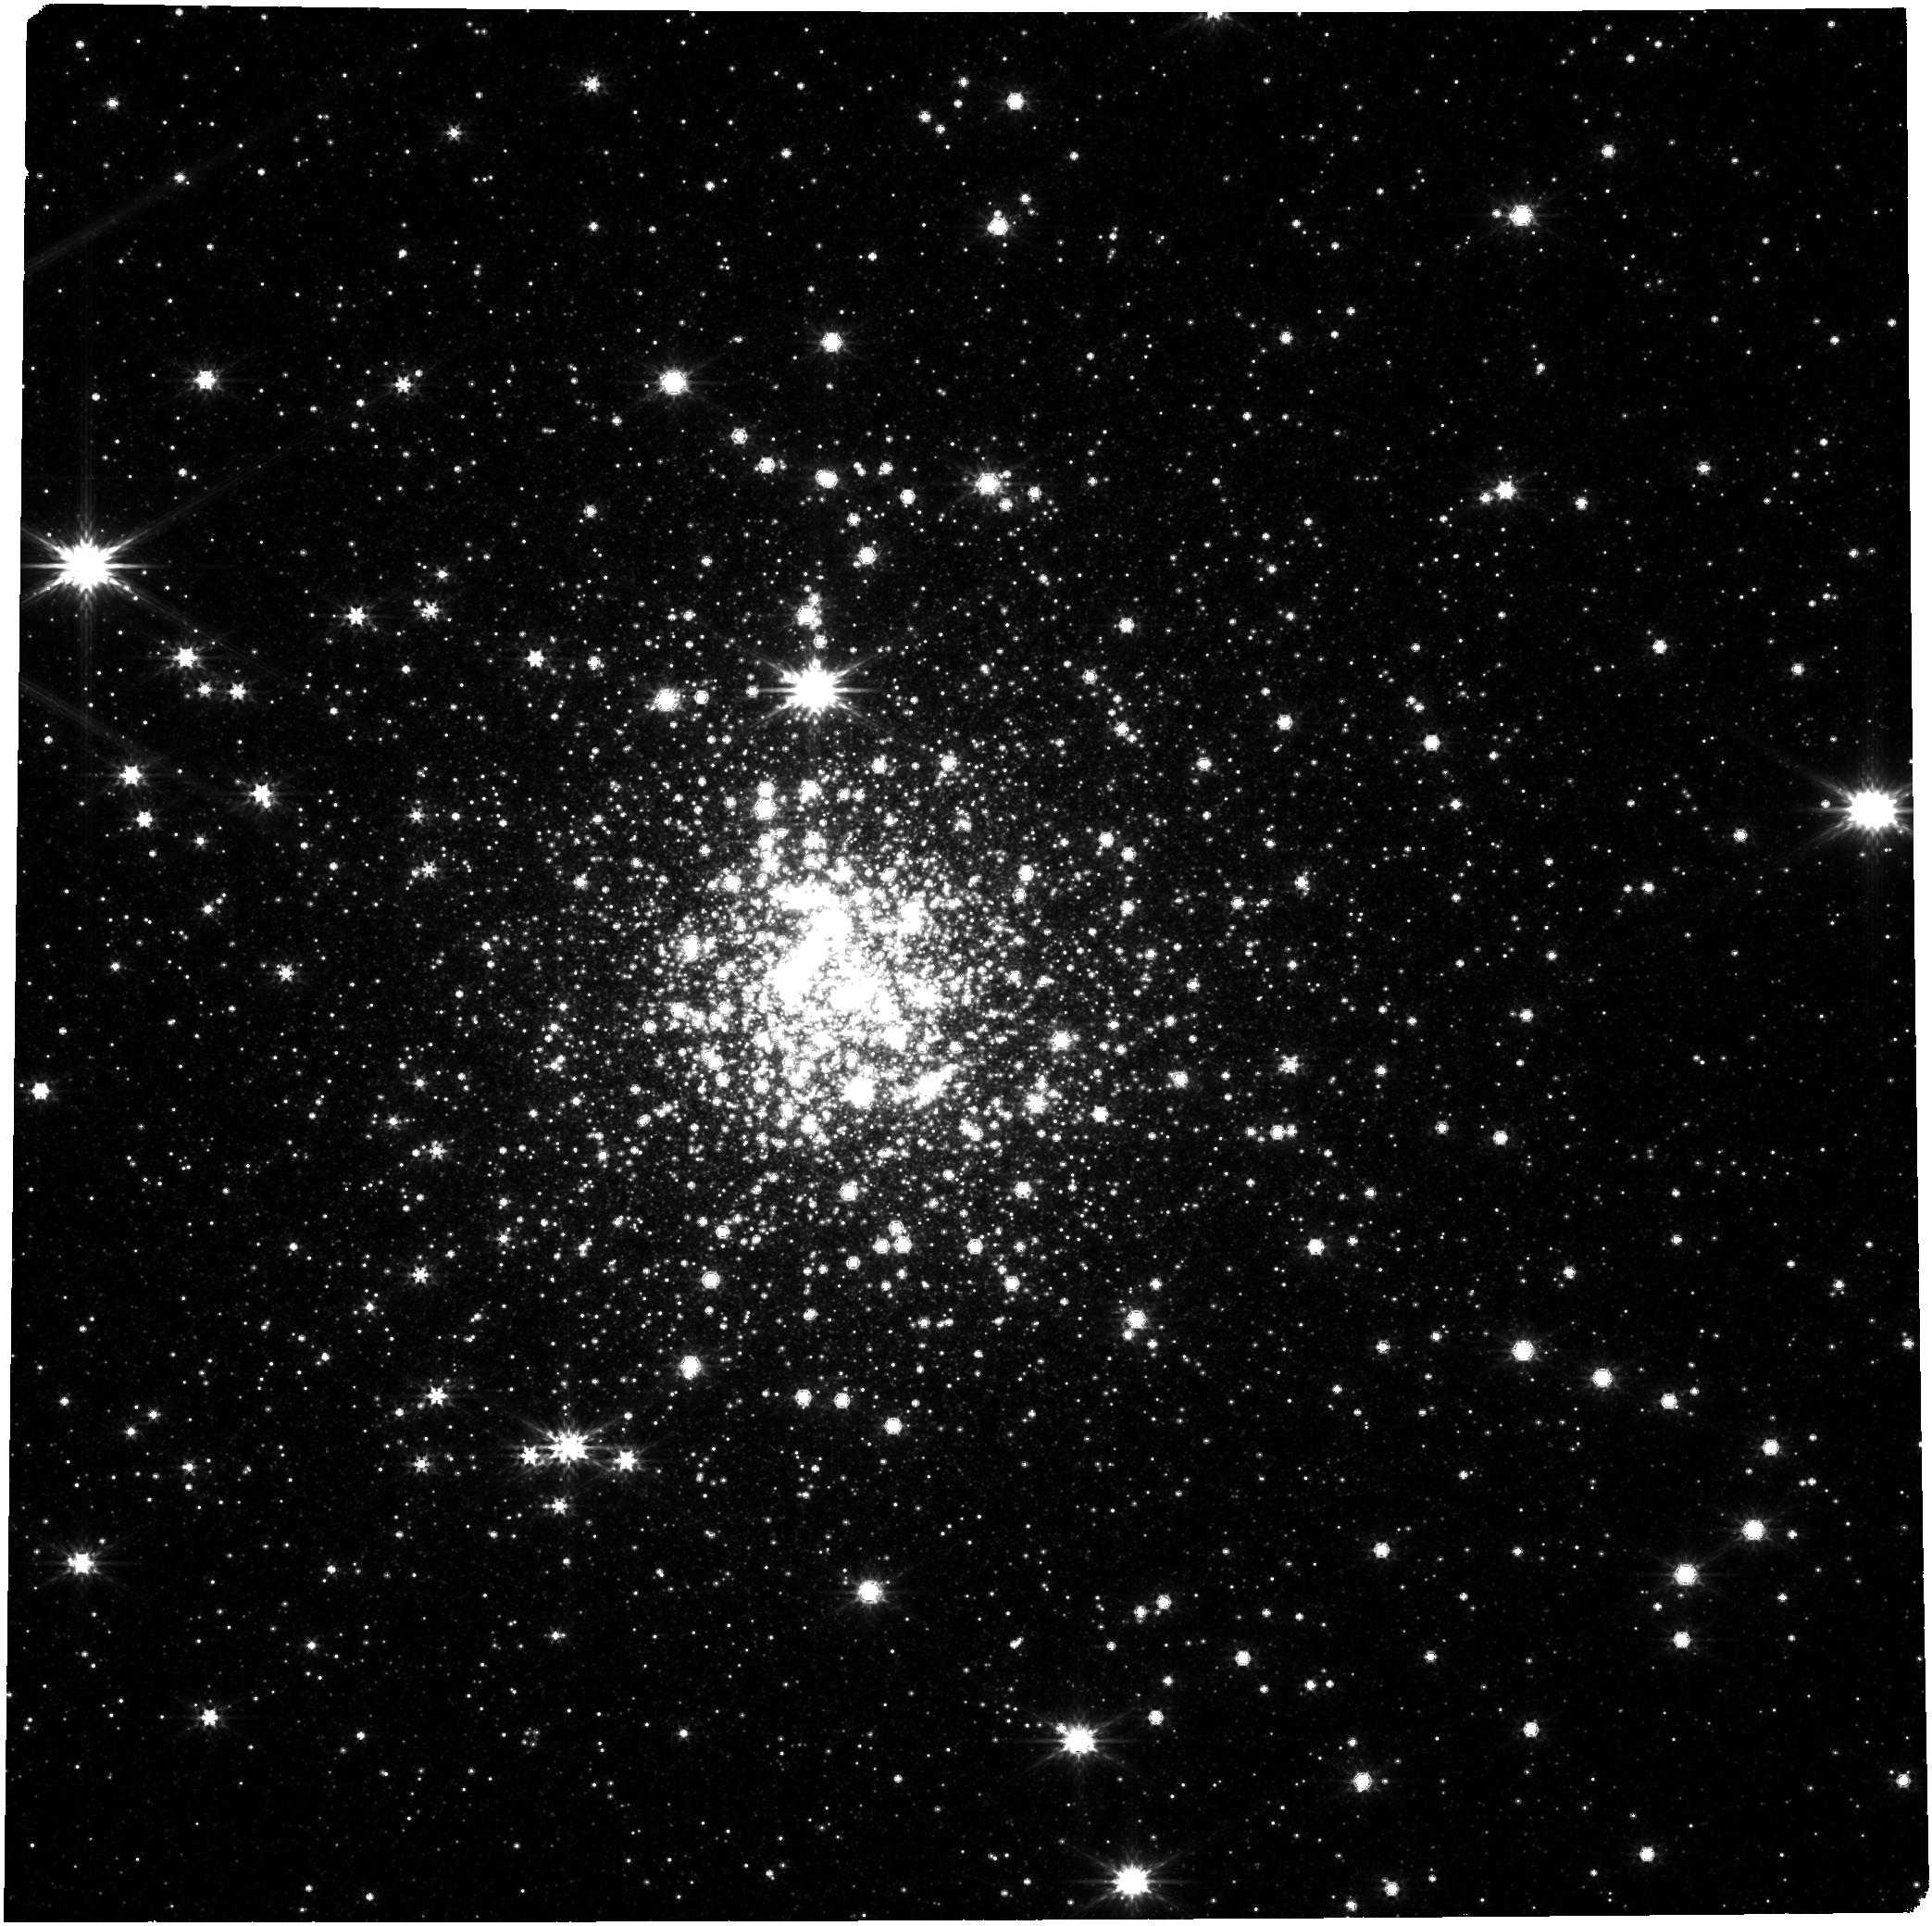
Target: CL-TERZAN-5
Instrument: NIRCAM
Filter: F356W
Exposure: 6.4 h
Observation ID: jw05381-o001_t001_nircam_clear-f356w

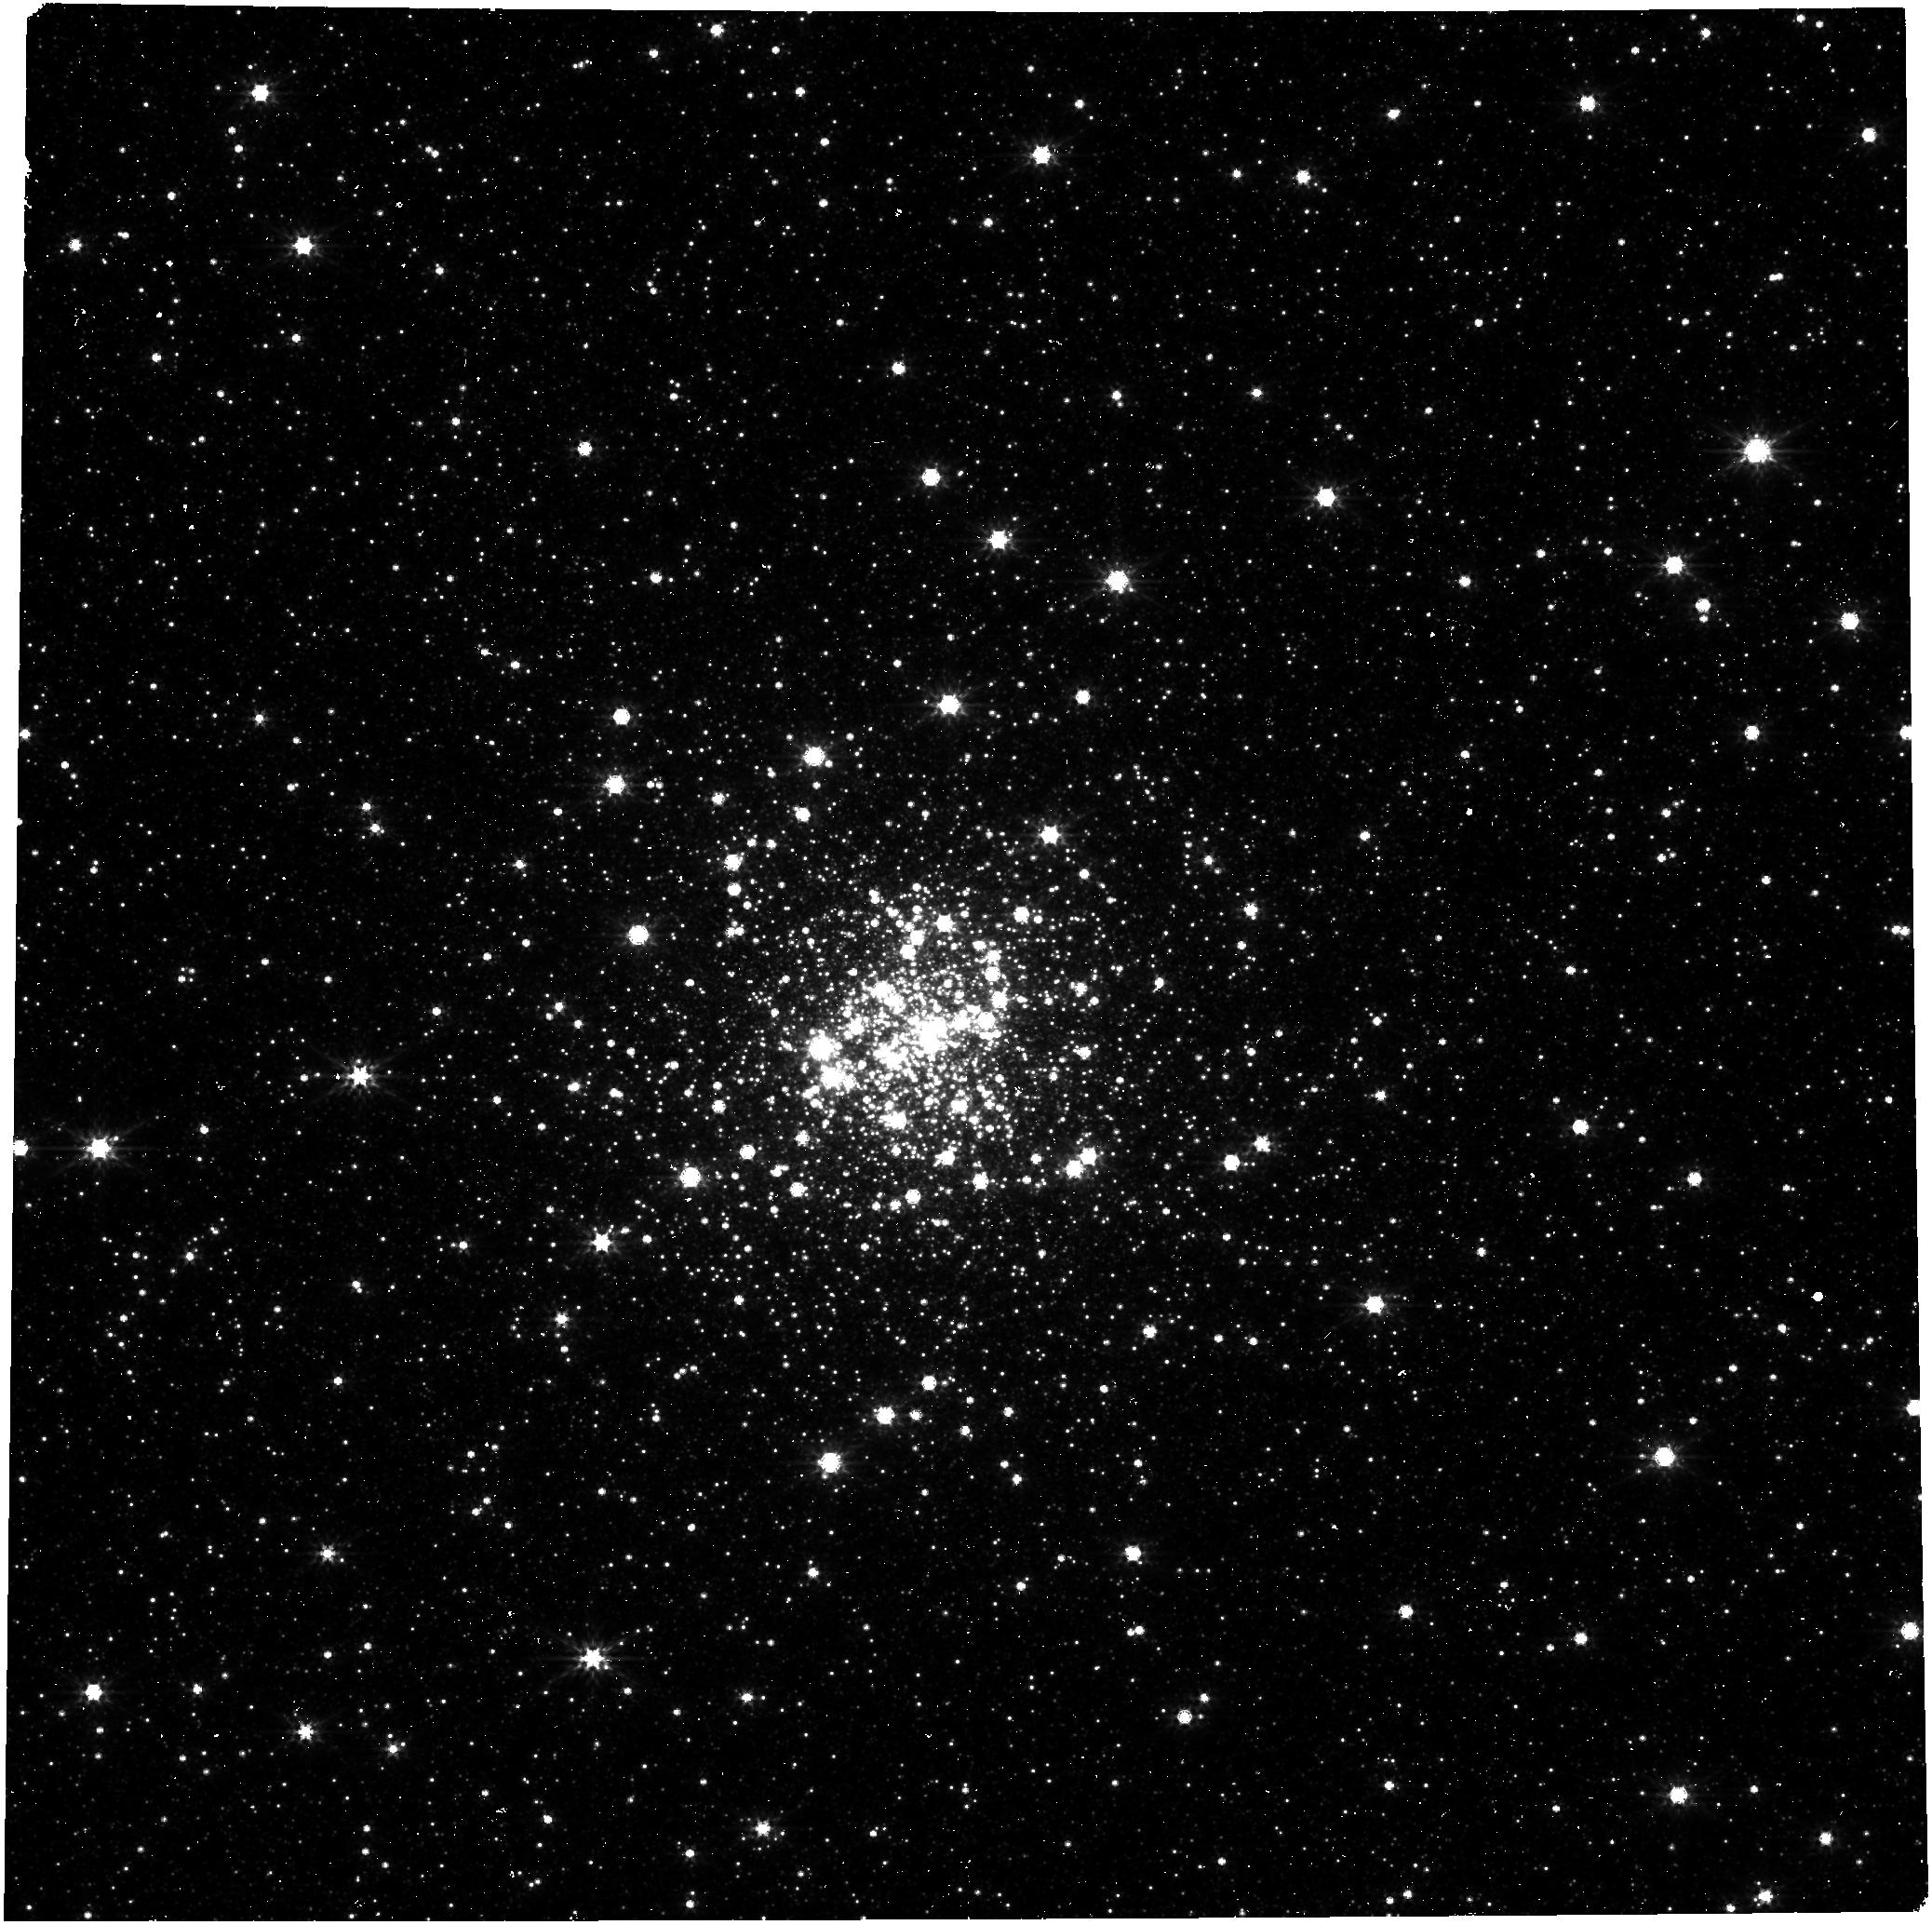
Target: C-1730-333
Instrument: NIRCAM
Filter: F356W
Exposure: 6.4 h
Observation ID: jw05381-o003_t002_nircam_clear-f356w

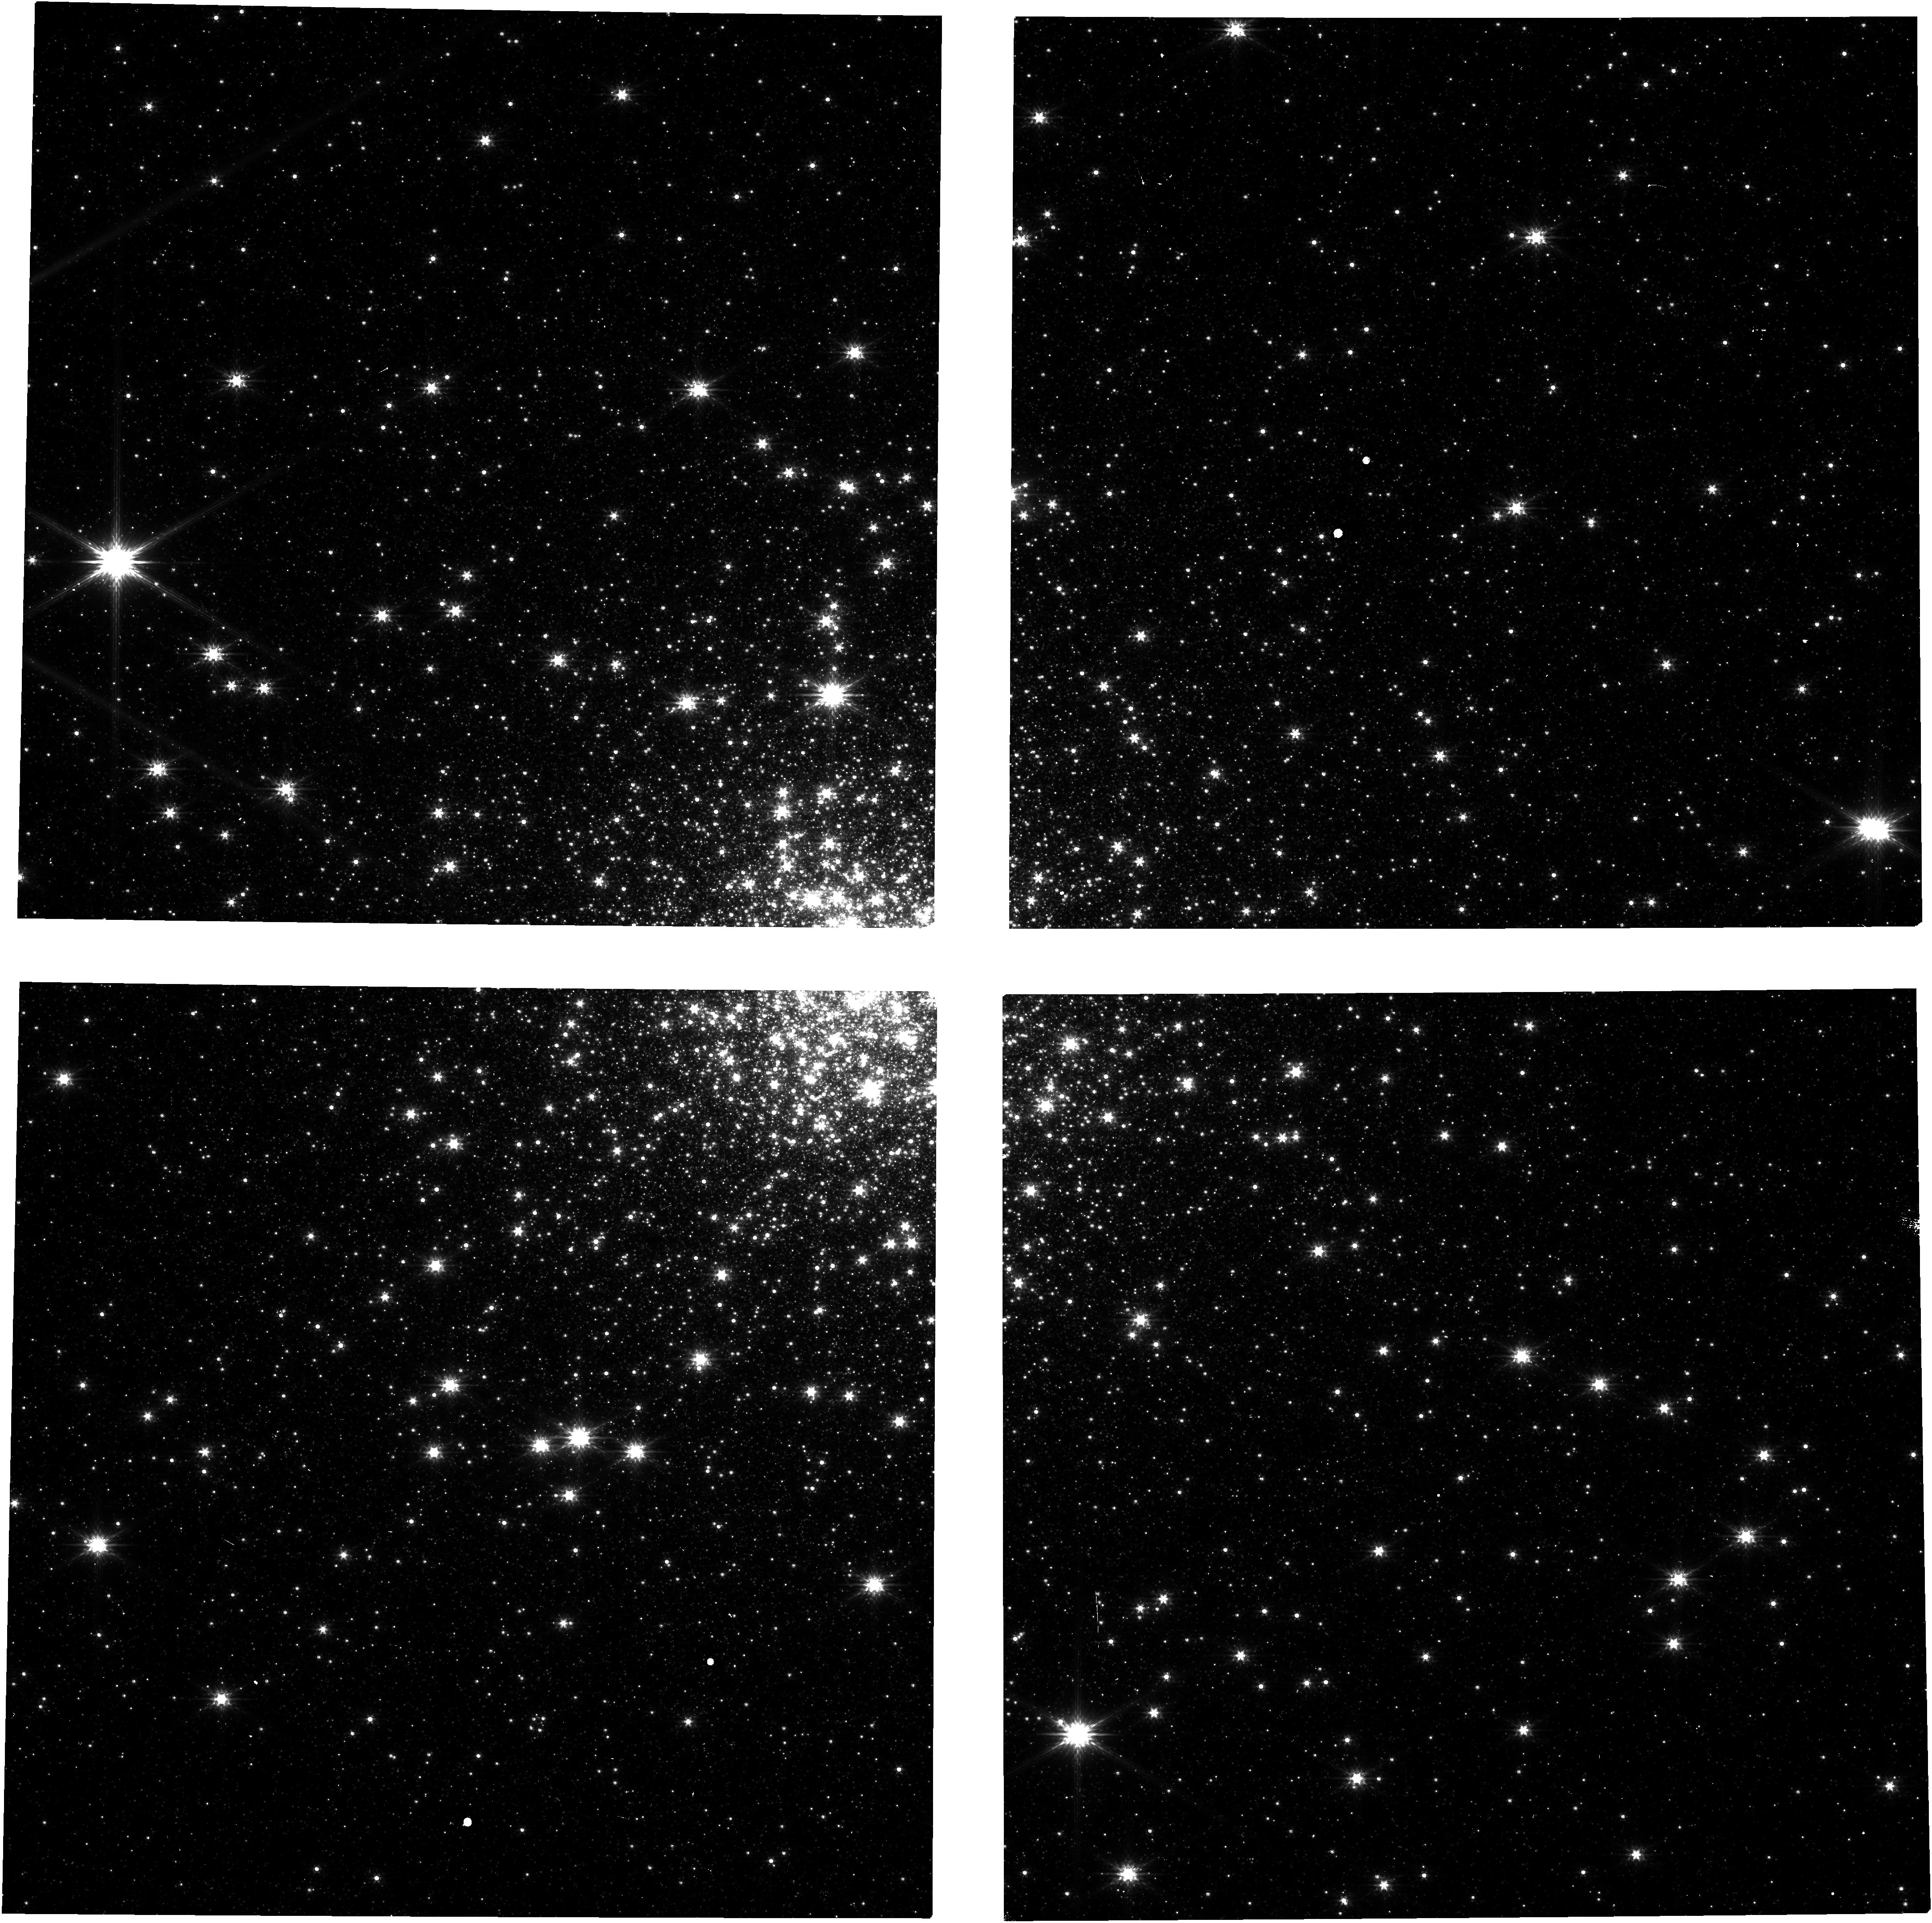
Target: CL-TERZAN-5
Instrument: NIRCAM
Filter: F200W
Exposure: 6.4 h
Observation ID: jw05381-o002_t001_nircam_clear-f200w

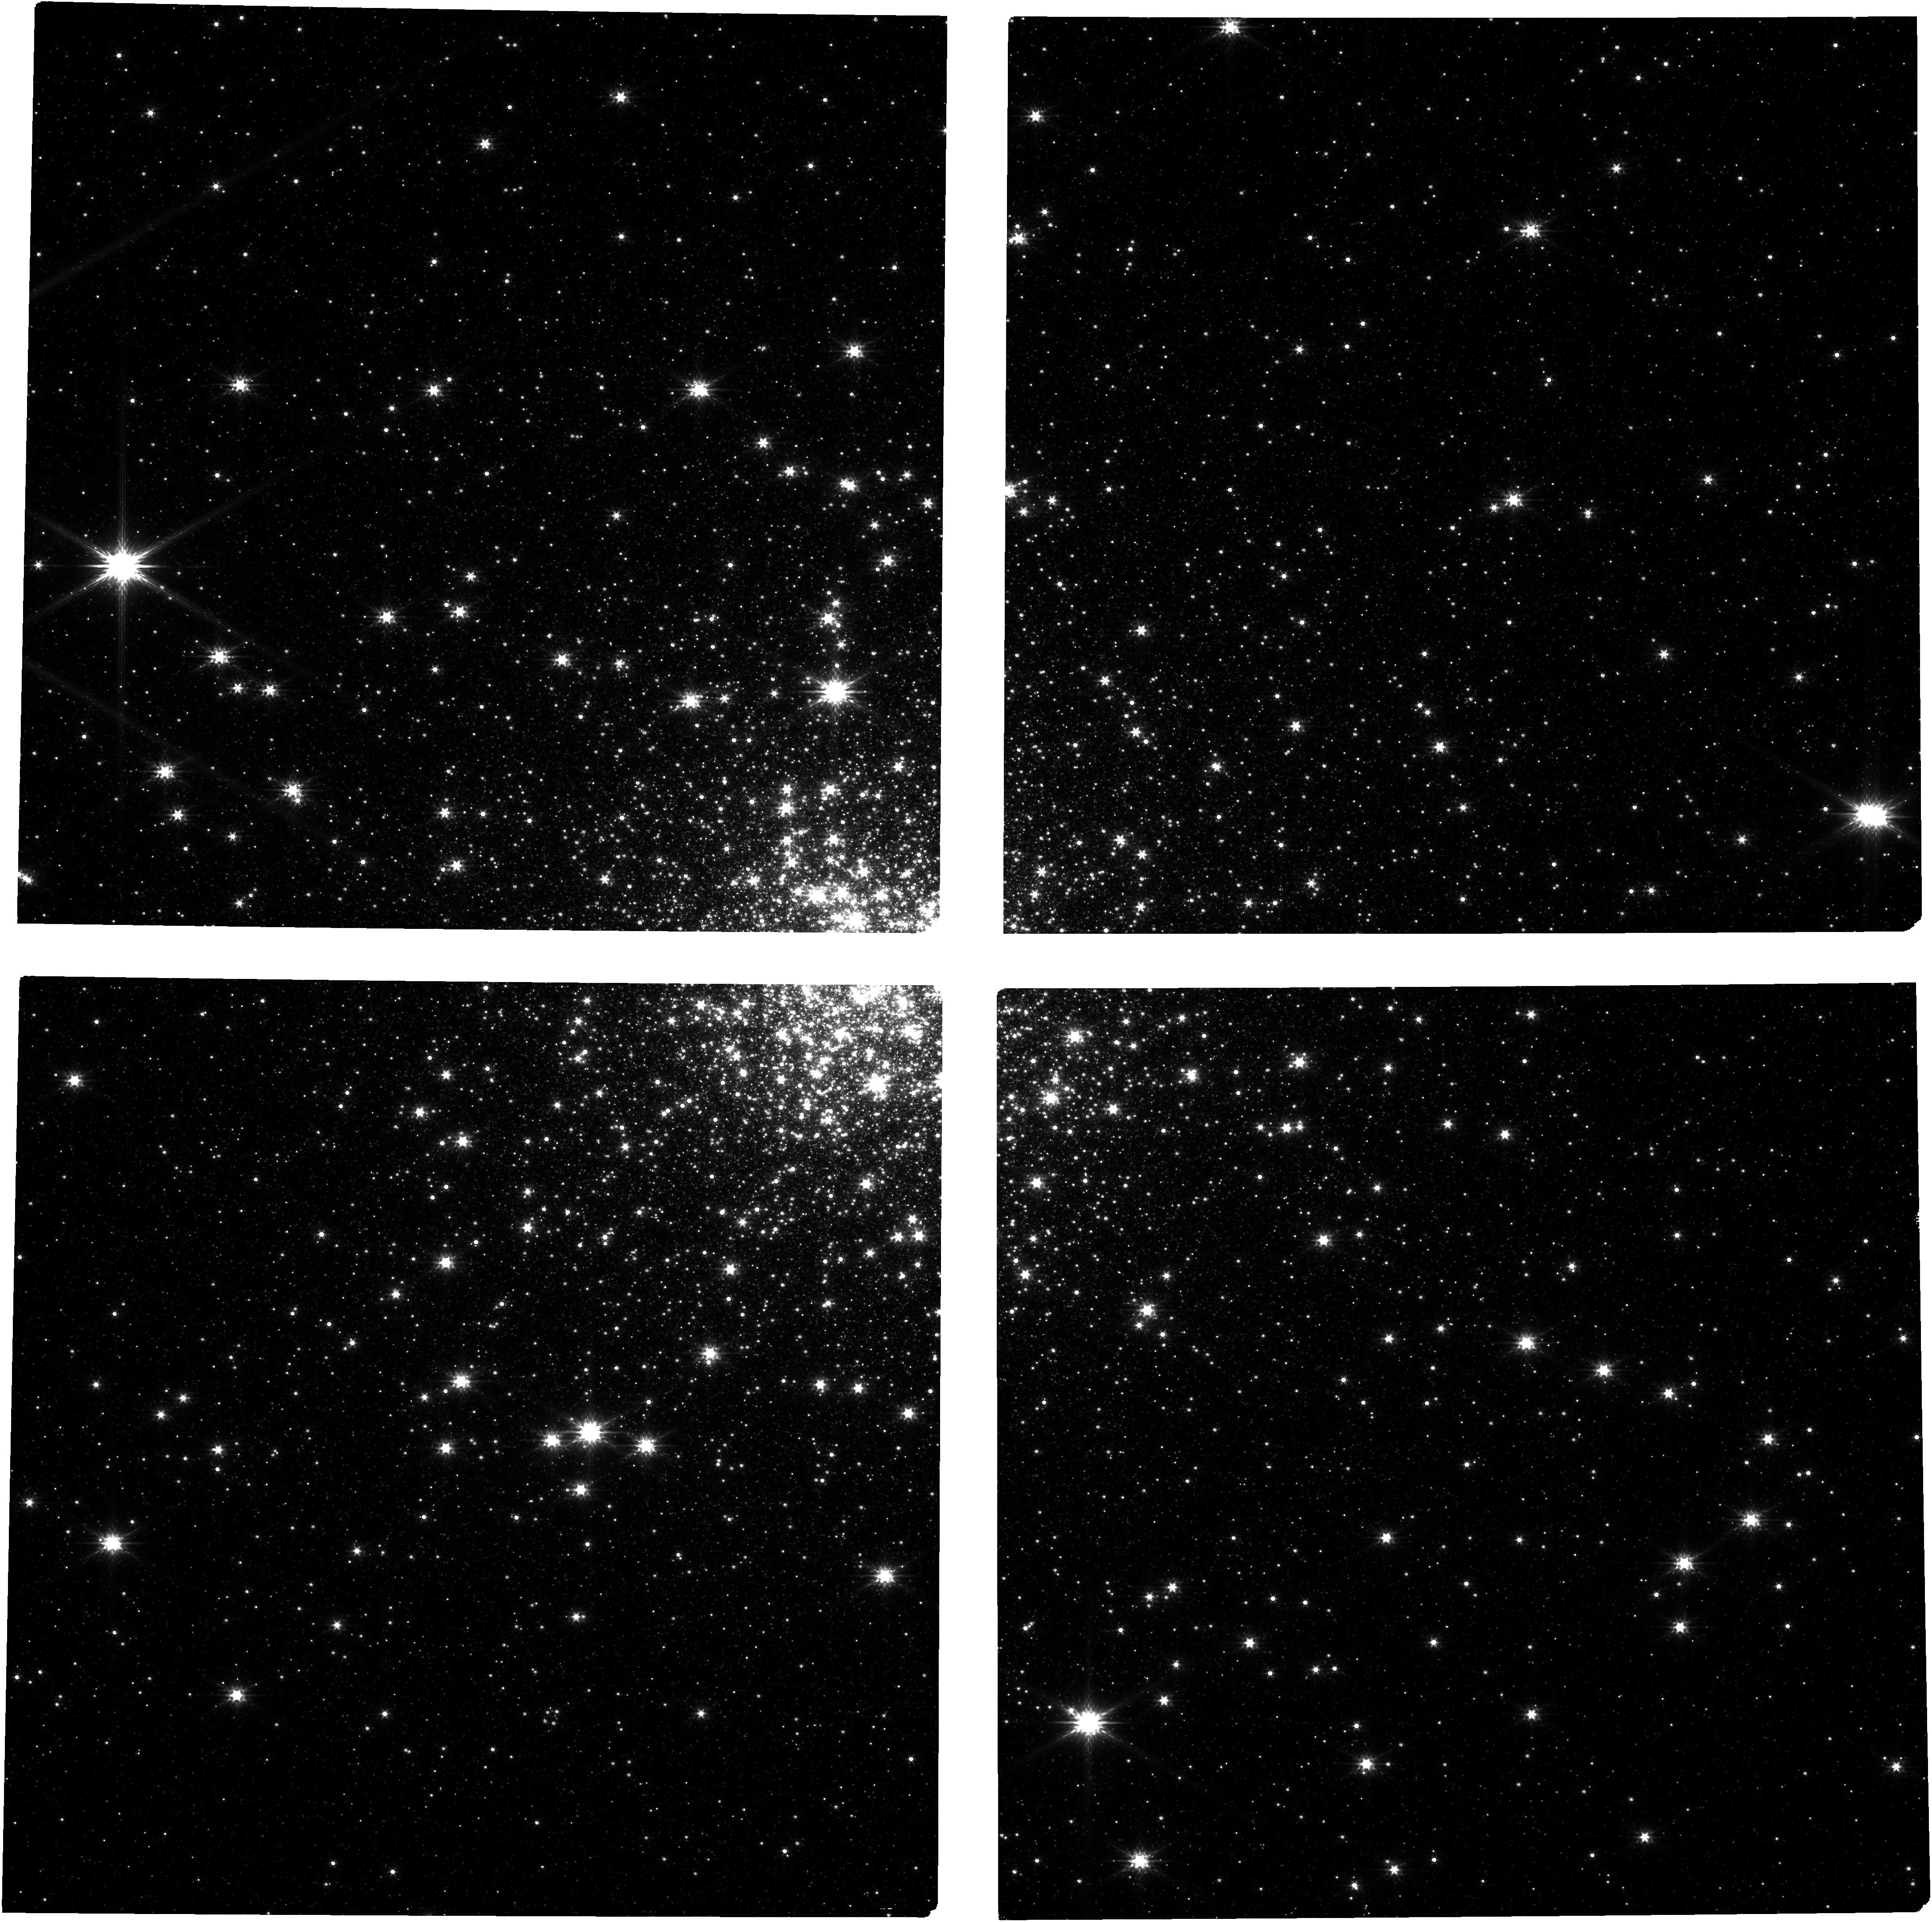
Target: CL-TERZAN-5
Instrument: NIRCAM
Filter: F200W
Exposure: 6.4 h
Observation ID: jw05381-o001_t001_nircam_clear-f200w

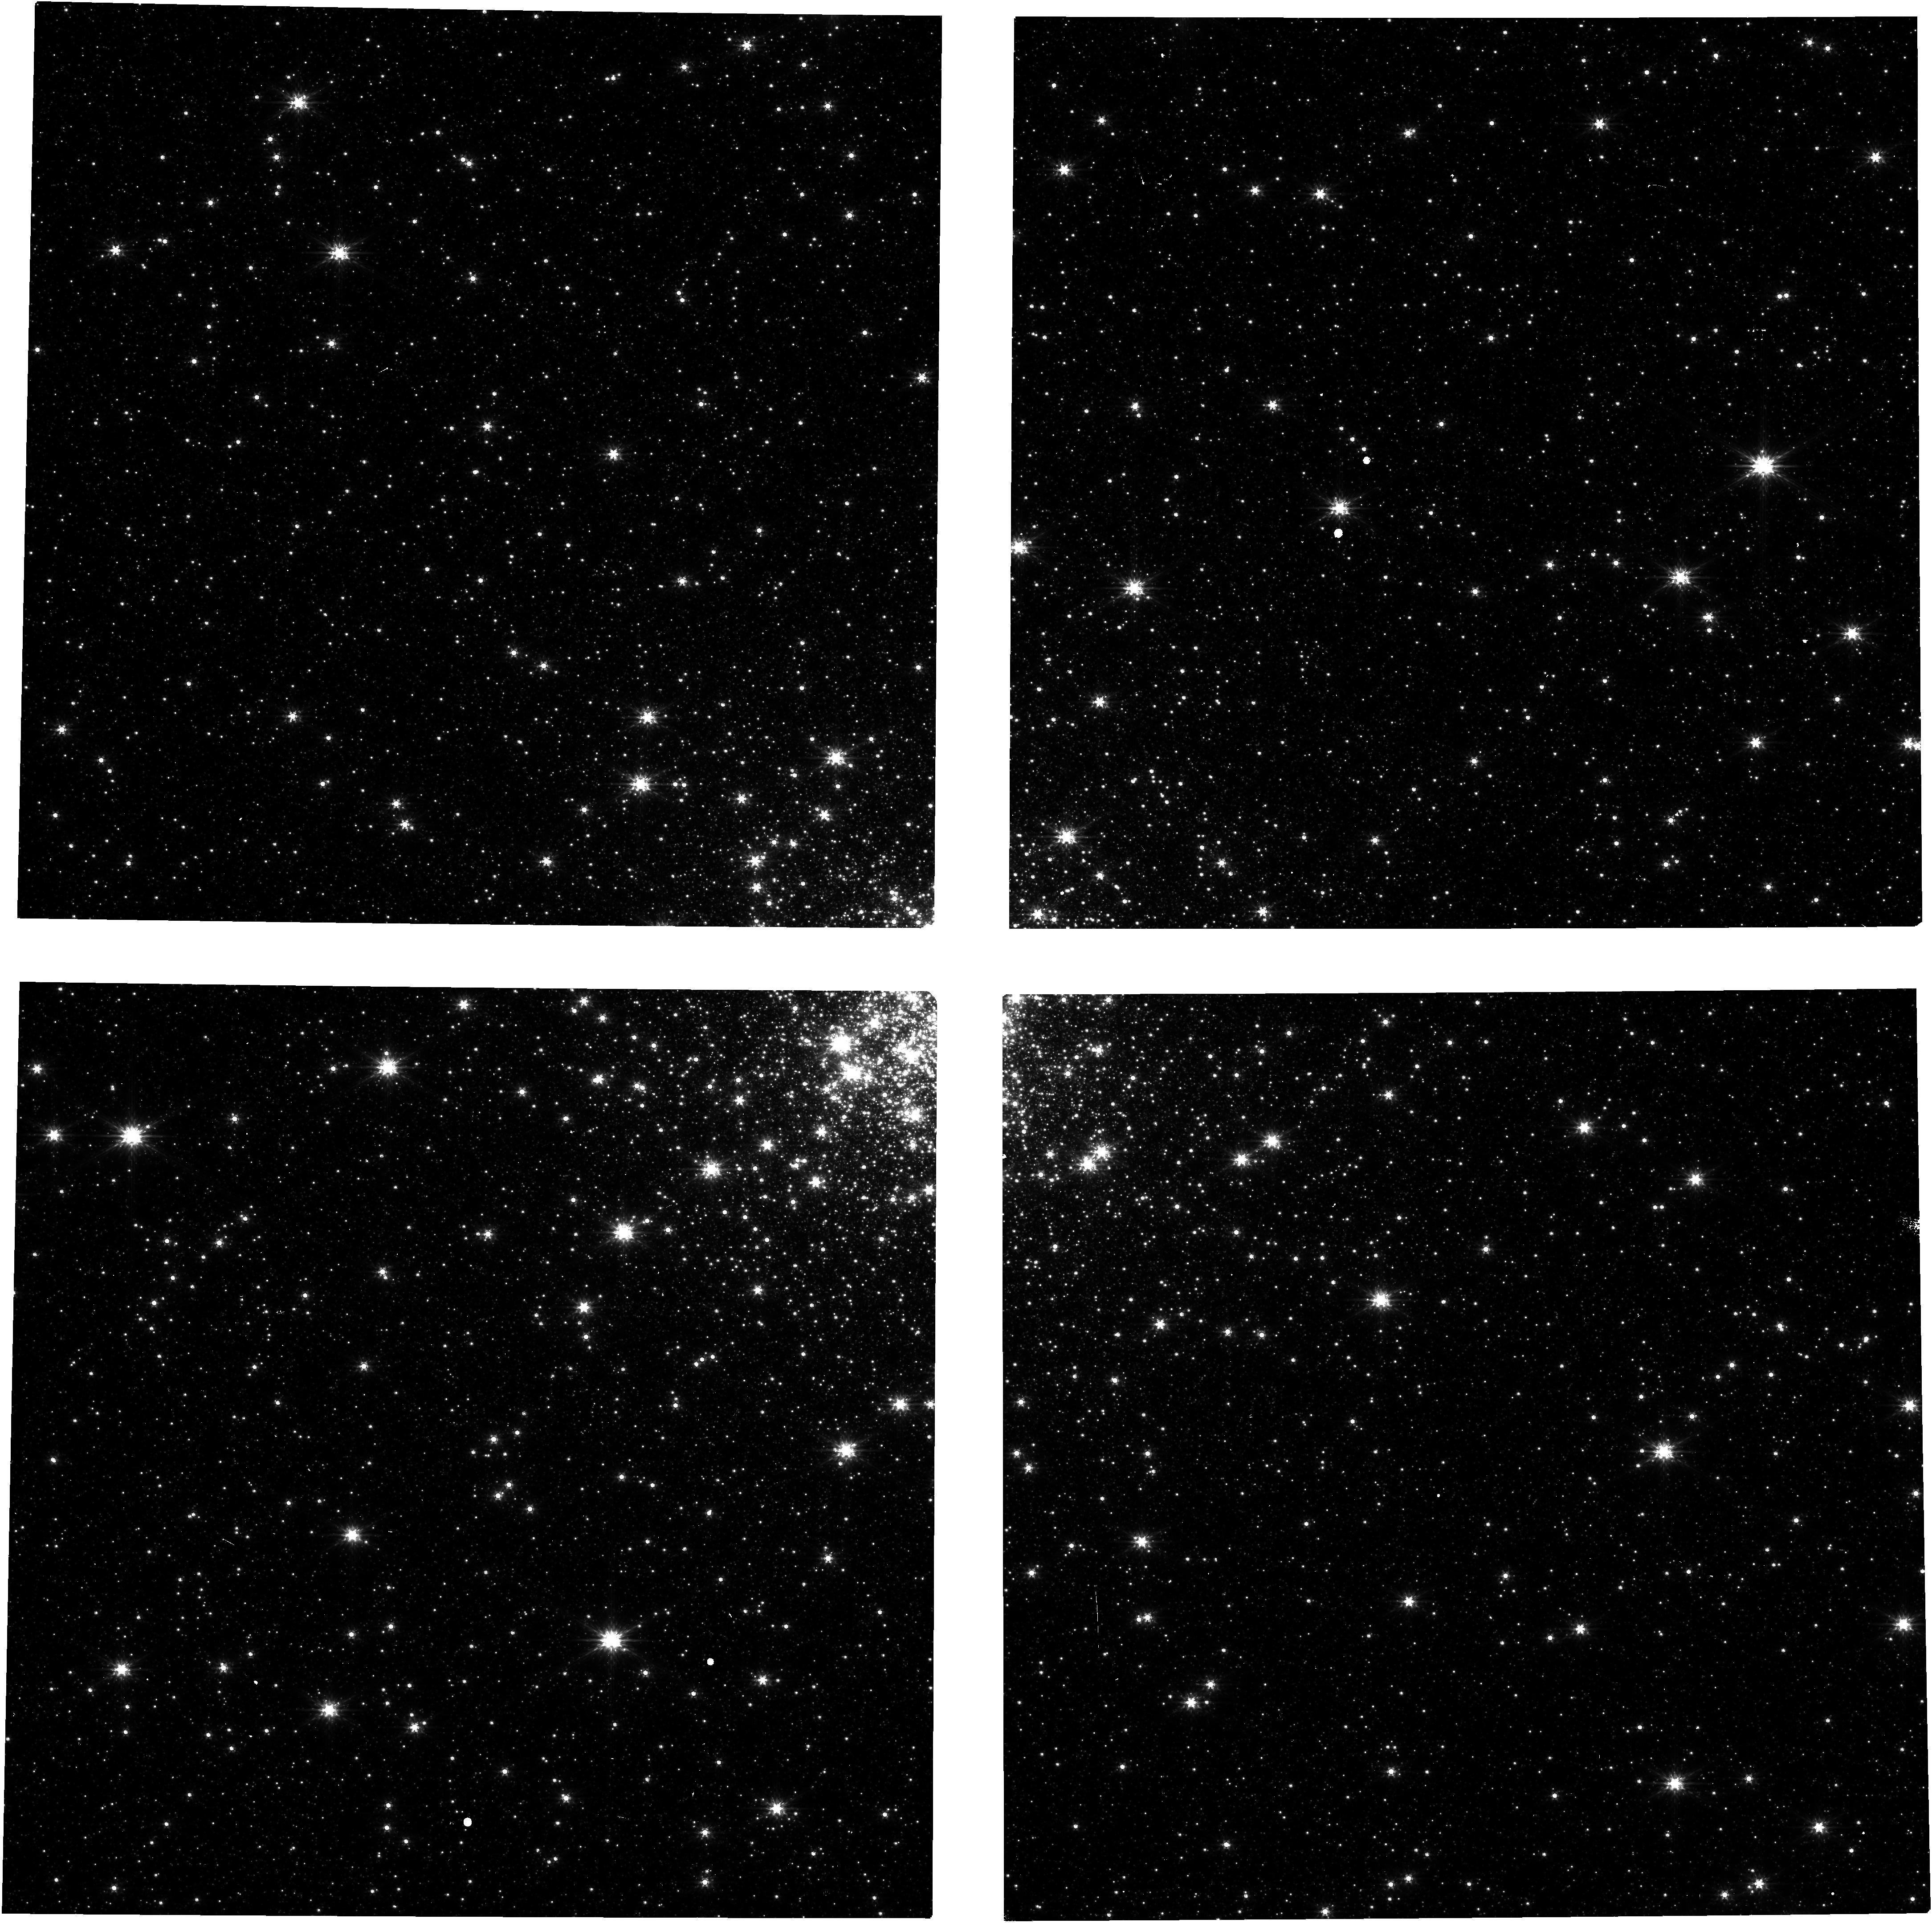
Target: C-1730-333
Instrument: NIRCAM
Filter: F200W
Exposure: 6.4 h
Observation ID: jw05381-o004_t002_nircam_clear-f200w

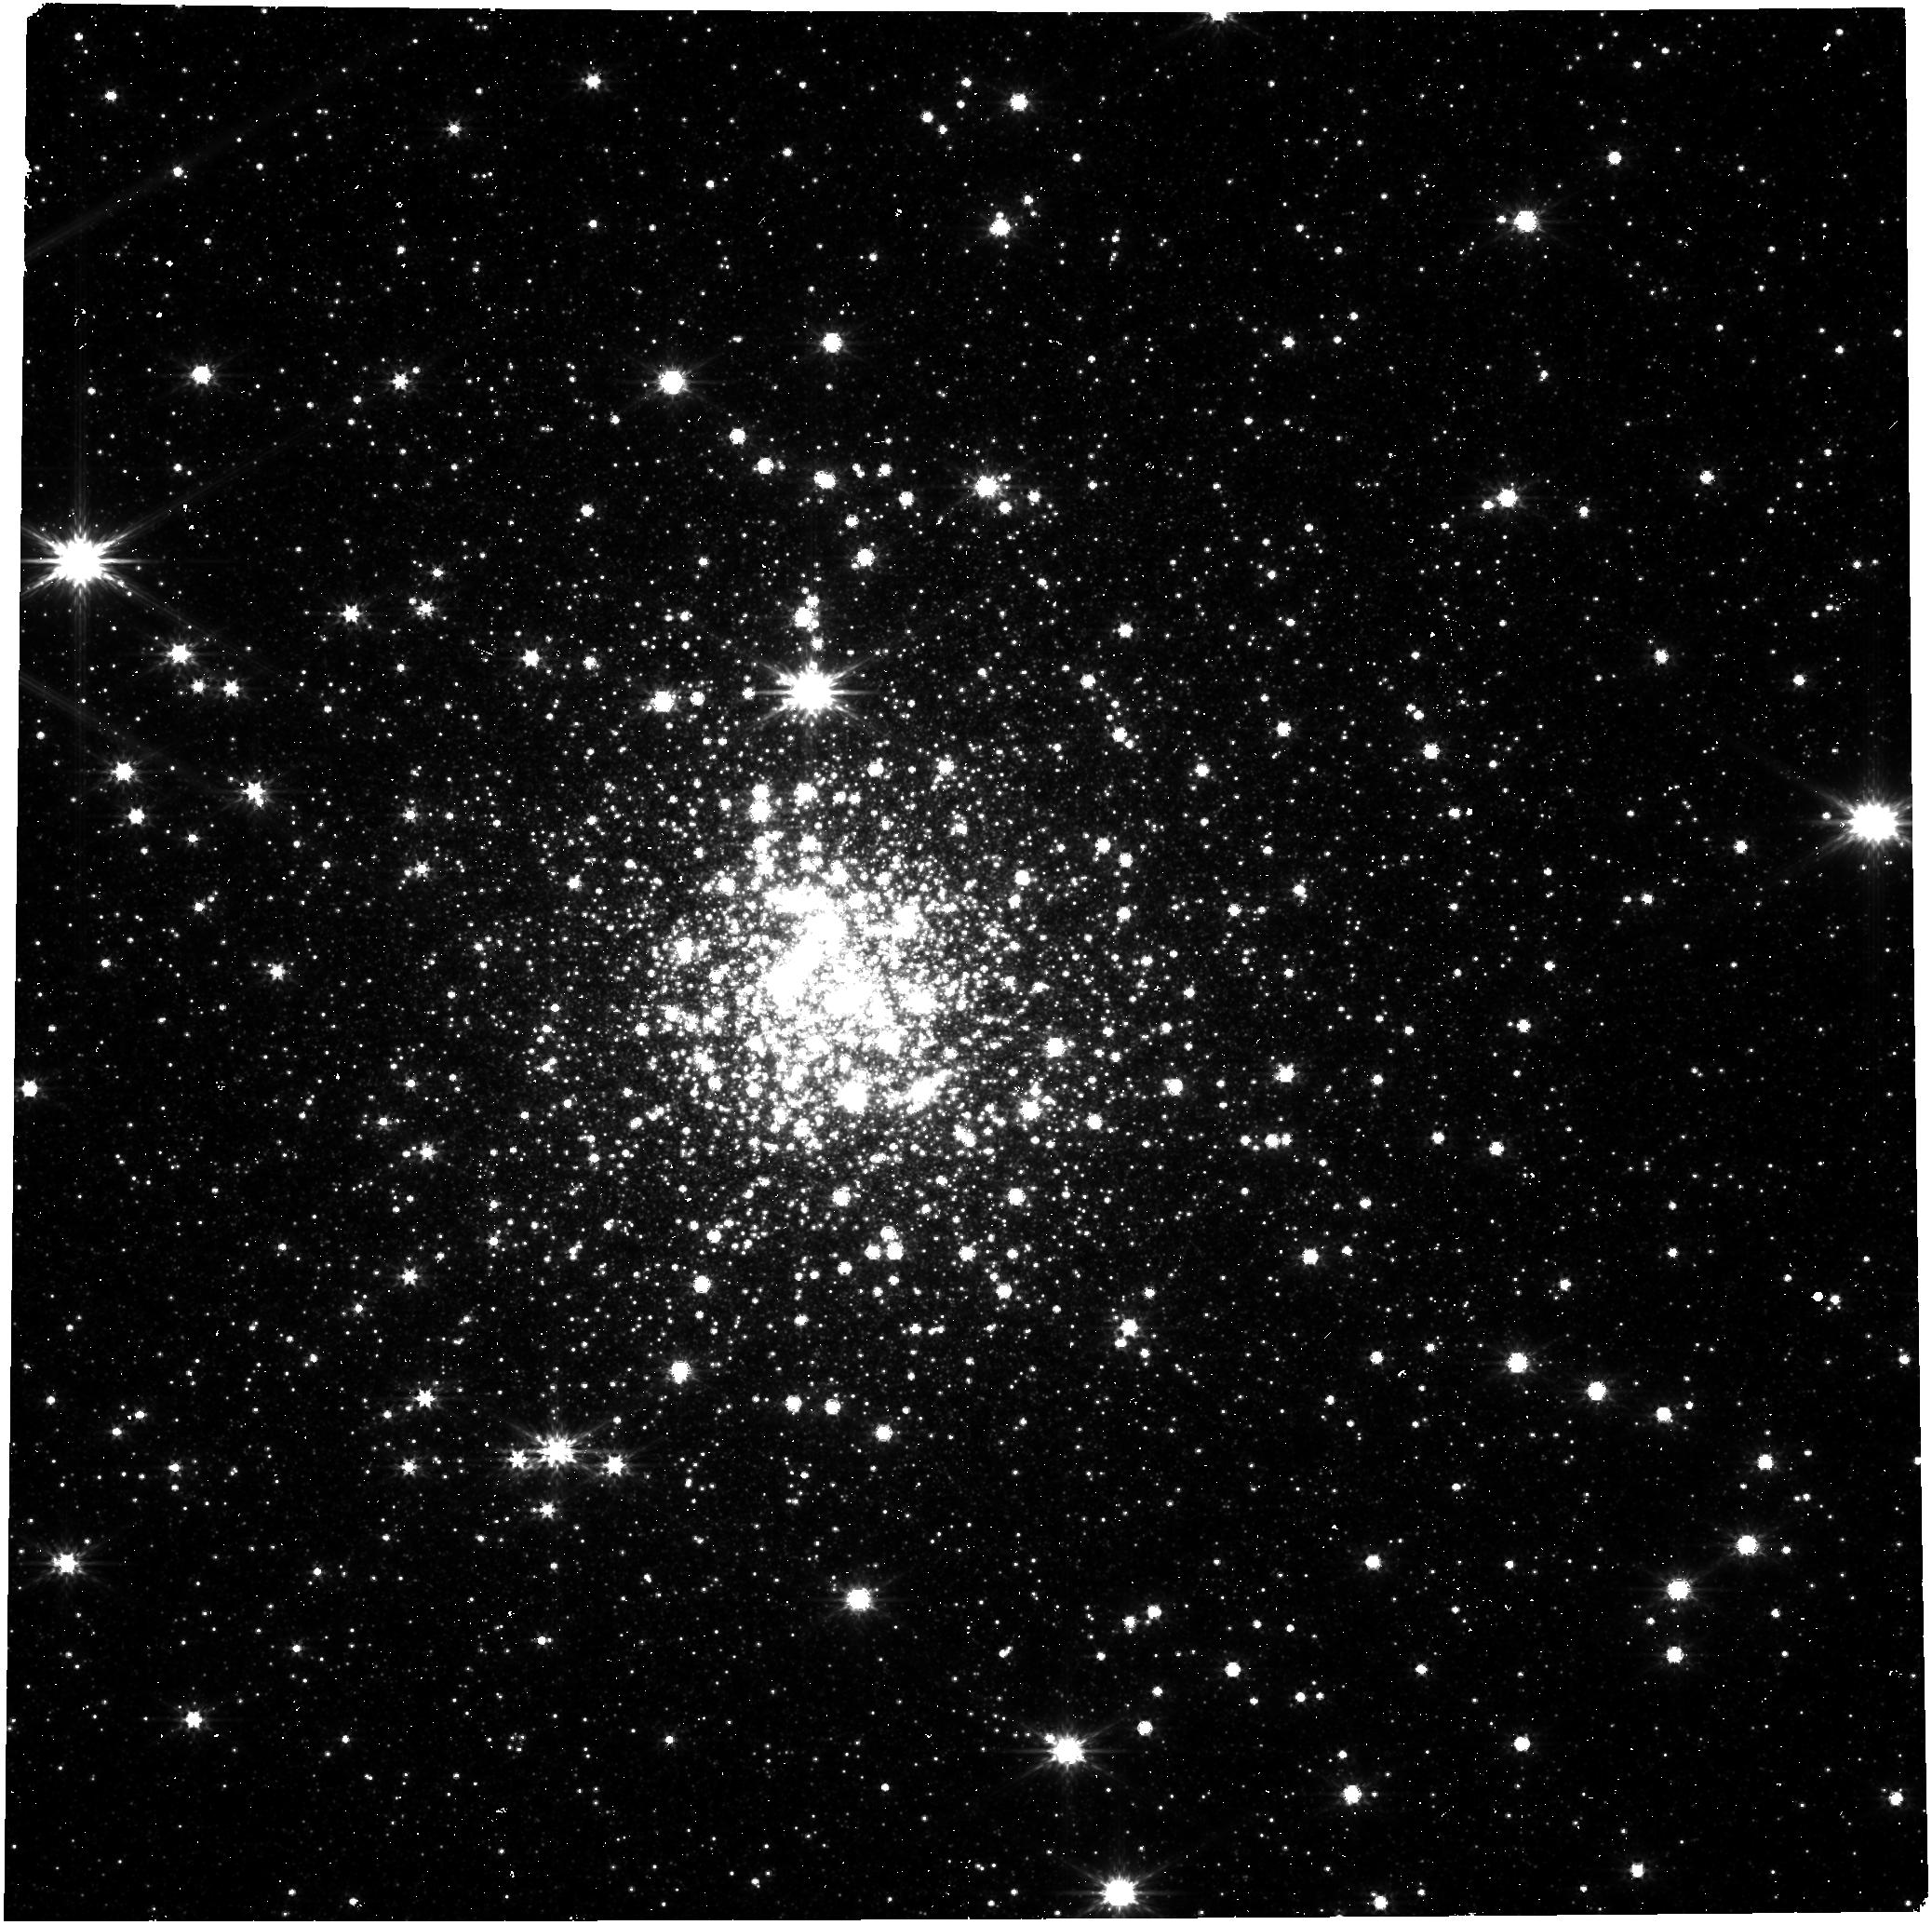
Target: CL-TERZAN-5
Instrument: NIRCAM
Filter: F356W
Exposure: 6.4 h
Observation ID: jw05381-o002_t001_nircam_clear-f356w

Unveiling the compact object and stellar populations of globular clusters Terzan 5 and Liller 1 (PI: Burdge, Kevin)

Among the Milky Way's globular clusters, Terzan 5 and Liller 1 are exceptional. Terzan 5 boasts more known pulsars than any other globular cluster, while Liller 1 exhibits unprecedented gamma-ray emission, hinting at a vast pulsar population. Both clusters are not only massive and dense but are also believed to experience the highest stellar collision rates in the Galaxy. This makes them prime sites for the formation of compact binary systems through dynamical interactions. Additionally, these clusters share the rare characteristic of multiple stellar populations, a trait only otherwise seen in Omega Centauri, suggesting they experienced several star formation episodes. However, our understanding of the compact objects and sellar populations within these clusters has been limited due to their high levels of obscuration. We propose employing NIRCAM to capture time-series photometry of these unique environments, aiming to unveil the ultracompact binary systems and variable stars therein. This effort will provide insights into the role of dynamical processes in the formation of compact binaries—a topic now at the forefront of gravitational wave astronomy. Our program will maximize NIRCAM's potential, relying on its unmatched sensitivity, field of view, angular resolution, and wavelength capabilities. The resulting dataset promises wide-ranging applications, catering to the optical, IR, radio, X-ray, and gravitational wave communities. We anticipate that our findings and this dataset will significantly enrich the scientific legacy of JWST.